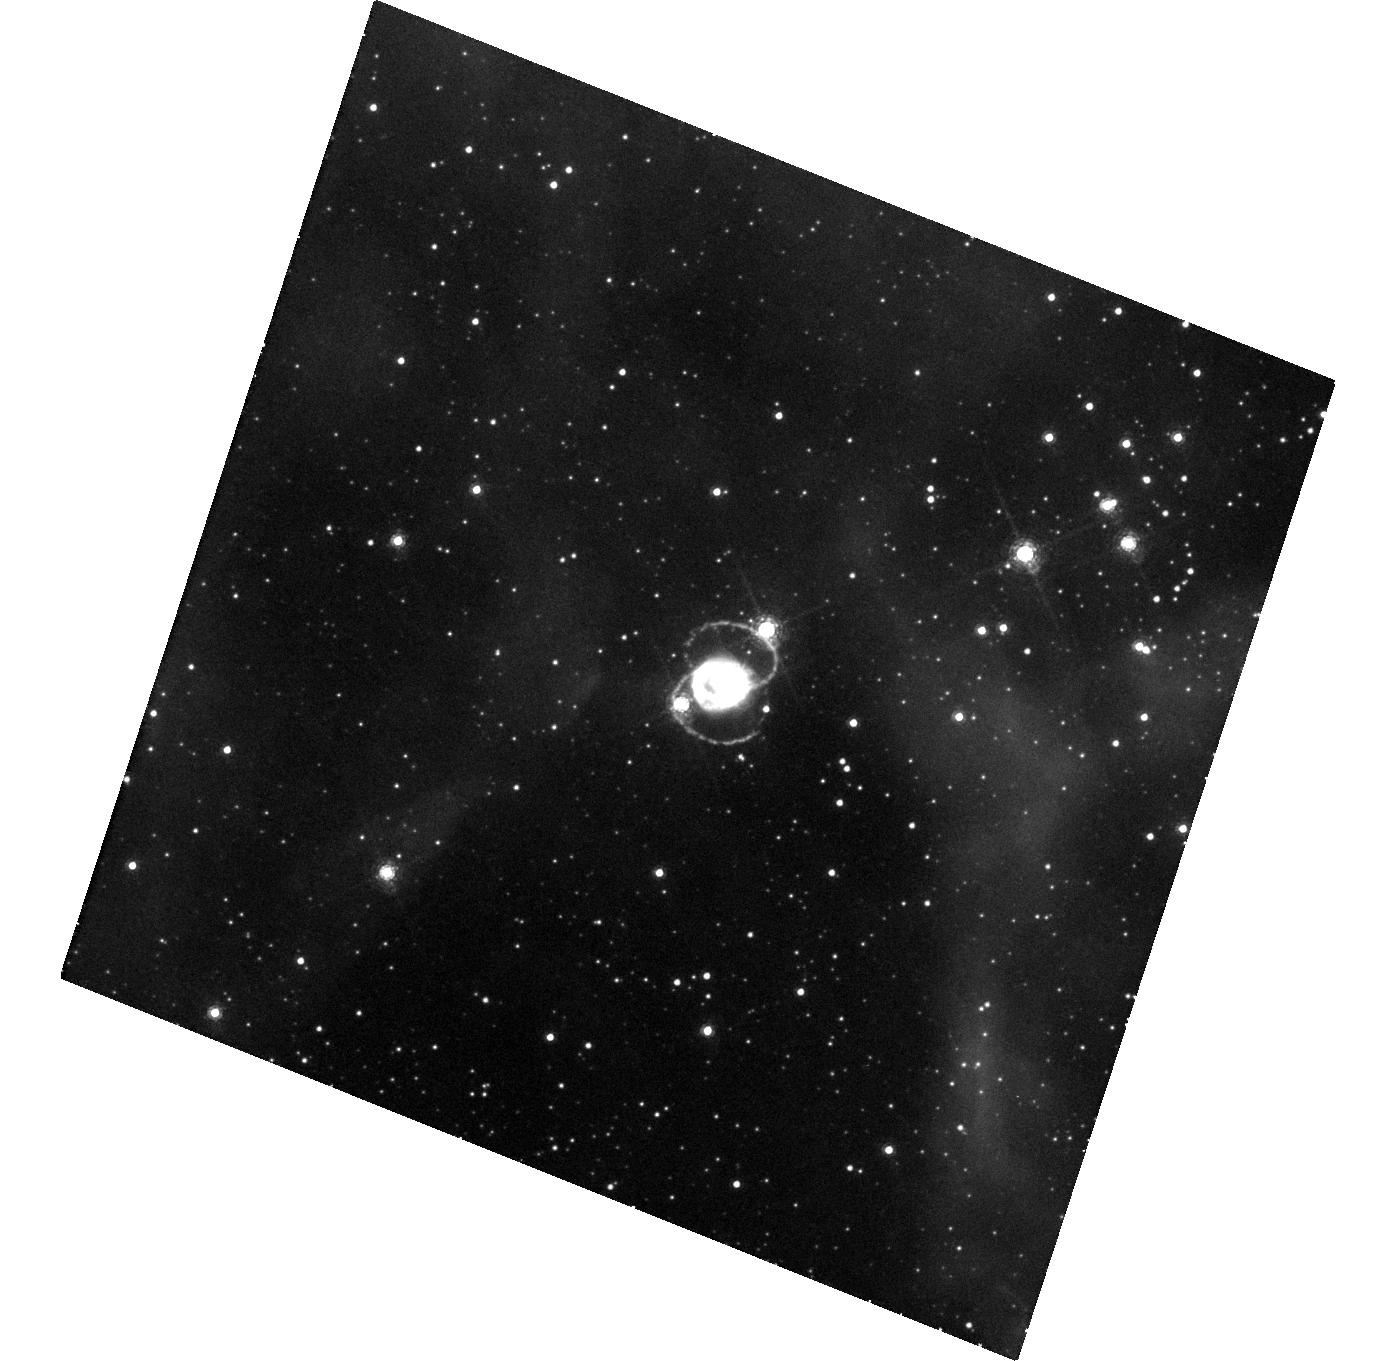
Target: SN-1987A
Instrument: WFC3/UVIS
Filter: F657N
Exposure: 48 min
Observation ID: hst_15256_11_wfc3_uvis_f657n_idjd11

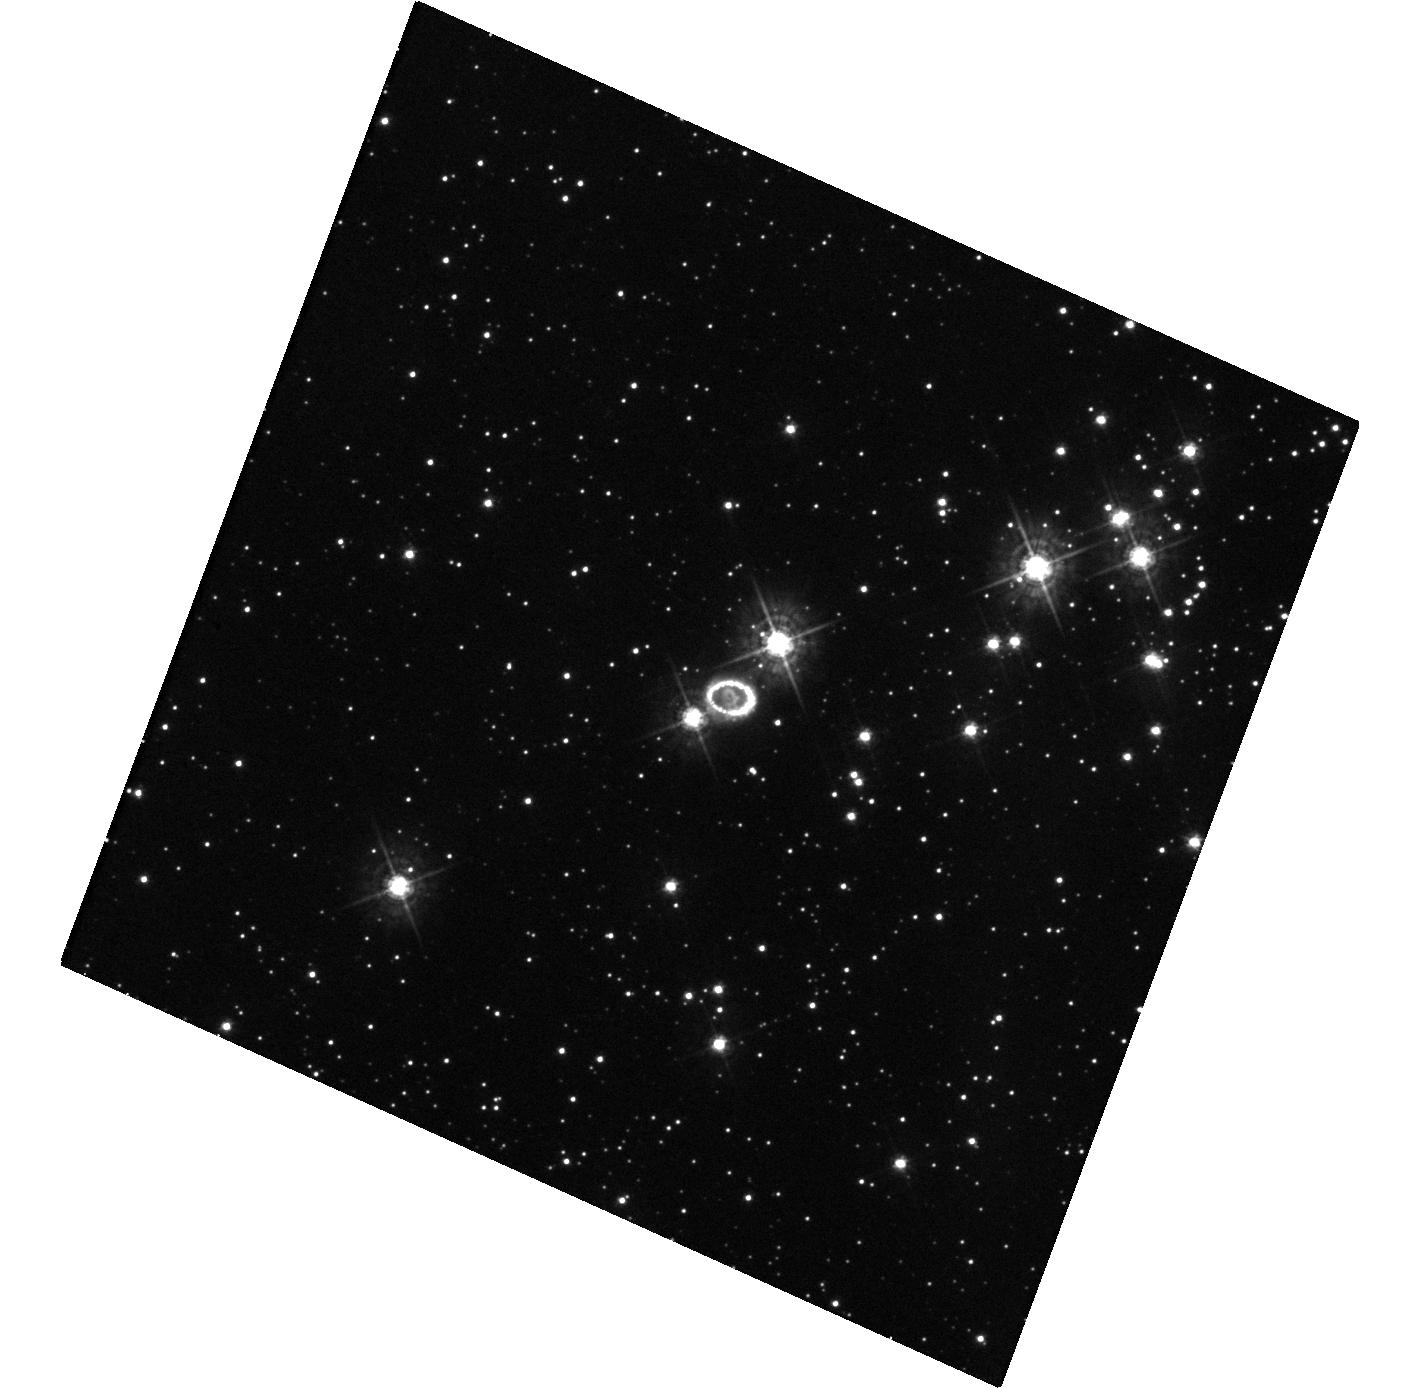
Target: SN-1987A
Instrument: WFC3/UVIS
Filter: F438W
Exposure: 20 min
Observation ID: hst_15256_10_wfc3_uvis_f438w_idjd10

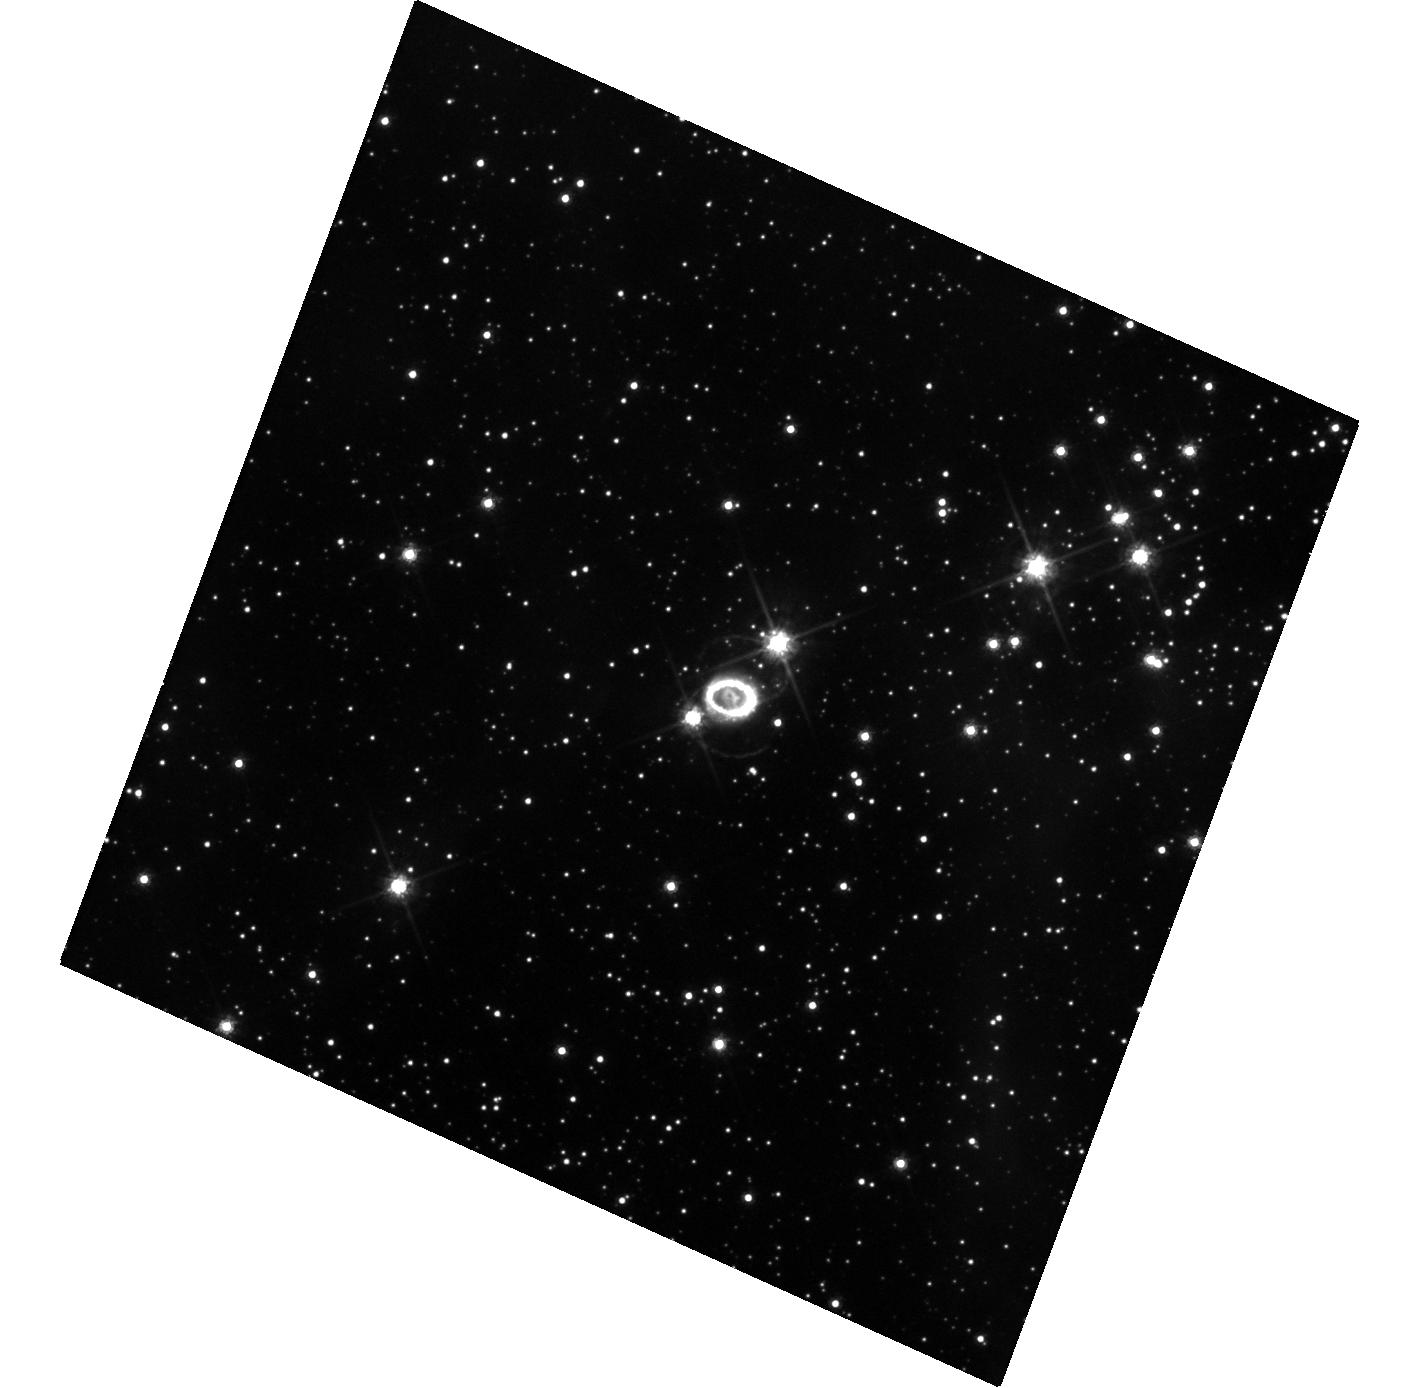
Target: SN-1987A
Instrument: WFC3/UVIS
Filter: F625W
Exposure: 20 min
Observation ID: hst_15256_10_wfc3_uvis_f625w_idjd10

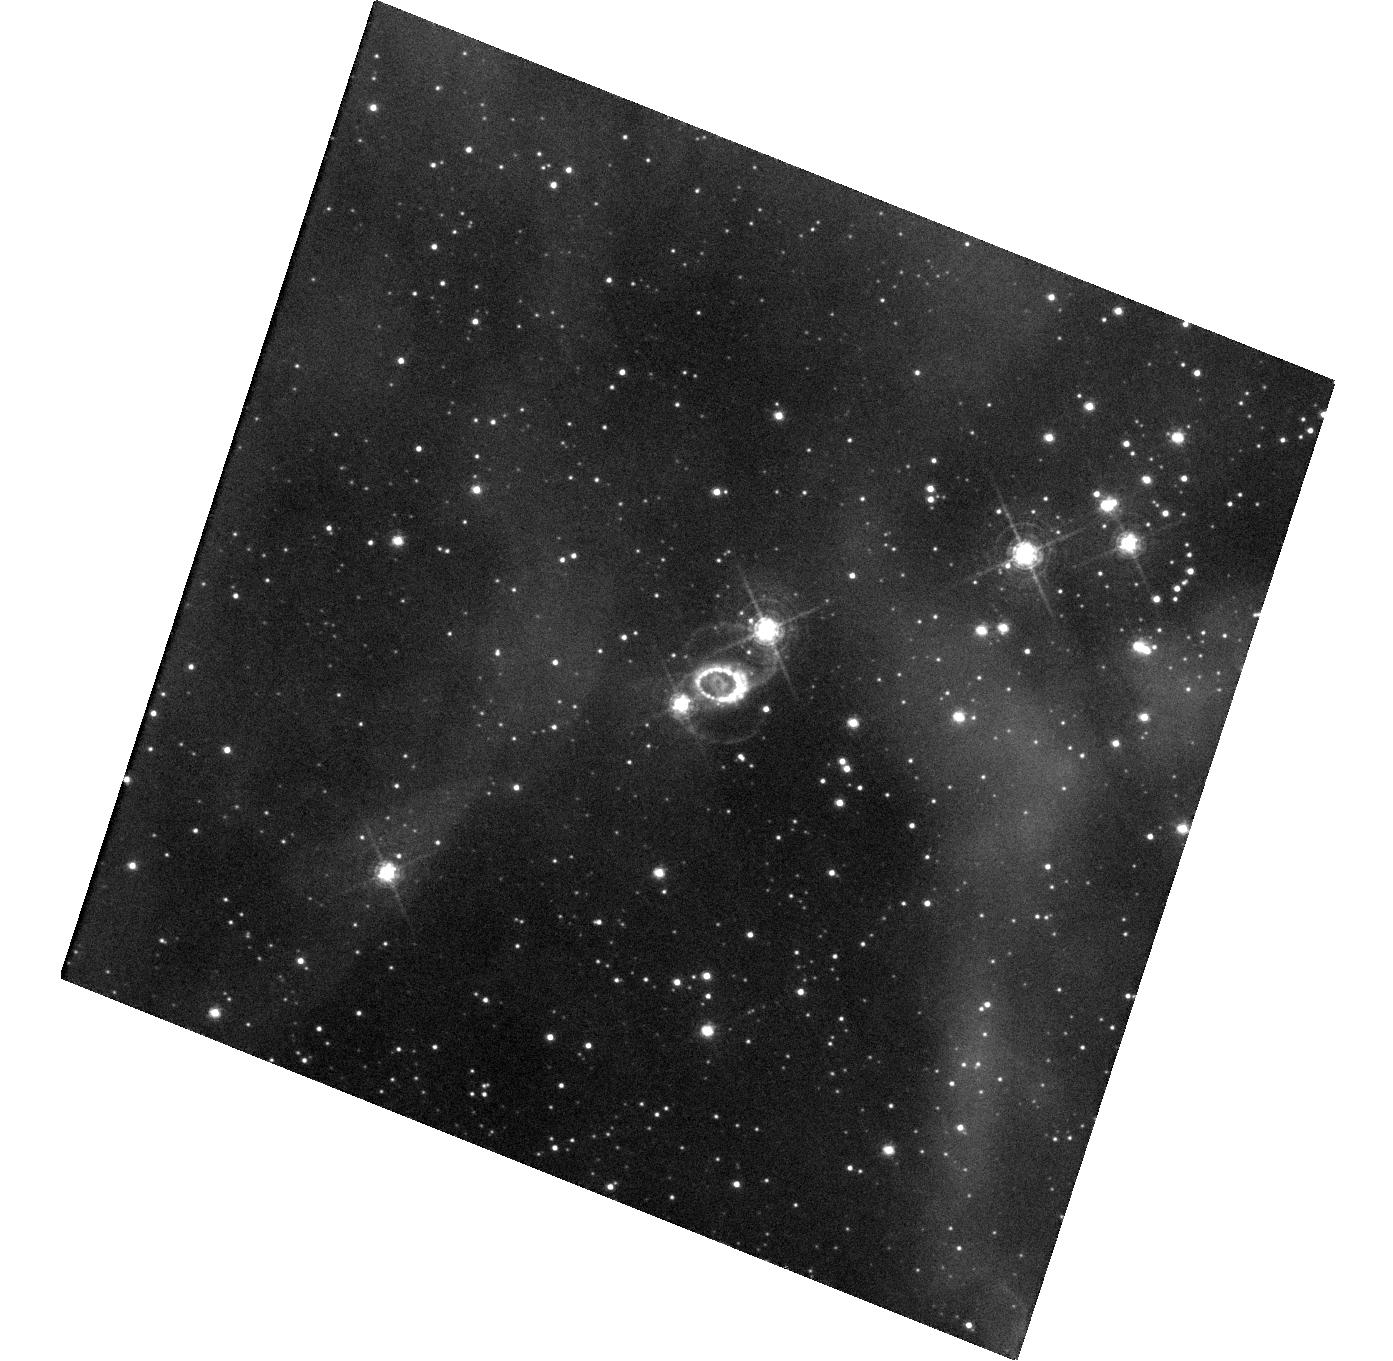
Target: SN-1987A
Instrument: WFC3/UVIS
Filter: F502N
Exposure: 1.6 h
Observation ID: hst_15256_11_wfc3_uvis_f502n_idjd11

Imaging the transition of SN 1987A to SNR 1987A (PI: Fransson, Claes)

SN 1987A is the great supernova (SN) of the HST era. An unbroken string of observations is the essential tool for detecting change and establishing a uniform legacy archive. Previous imaging has shown that the SN ejecta has changed from being powered by radioactive 44Ti up to day 5000, to being powered by the X-rays from the ring collision. This is seen both in the light curve and the rapidly changing morphology of the ejecta. As the X-rays penetrate further in we expect the metal rich core to also become illuminated. As the ejecta expand the dust in the center may become transparent and our limits on a compact object will become stronger, or yield a detection. Also the circumstellar ring surrounding the SN is undergoing a dramatic change. After a rapid increase, the flux reached a maximum around day 8000 and is now decaying rapidly. This marks the final destruction of the ring and we estimate that by 2025 it will be dissolved. At the same time, diffuse emission and new hot spots outside the inner ring are becoming visible, providing a tool to study the unknown circumstellar environment outside the ring. Imaging in both narrow and broad bands allow us to follow these developments. The HST observations have a unique blend of photometric fidelity and angular resolution that makes them the indispensable partner to ongoing ground-based, X-ray and sub-mm ALMA observations, providing the morphology of both the inner metal rich core and the H-rich envelope. They will also be a necessary complement to our approved STIS and COS observations and by 2019 also of the JWST GTO observations. This is a long term study: given the rapid change we see, sampling every year is necessary.